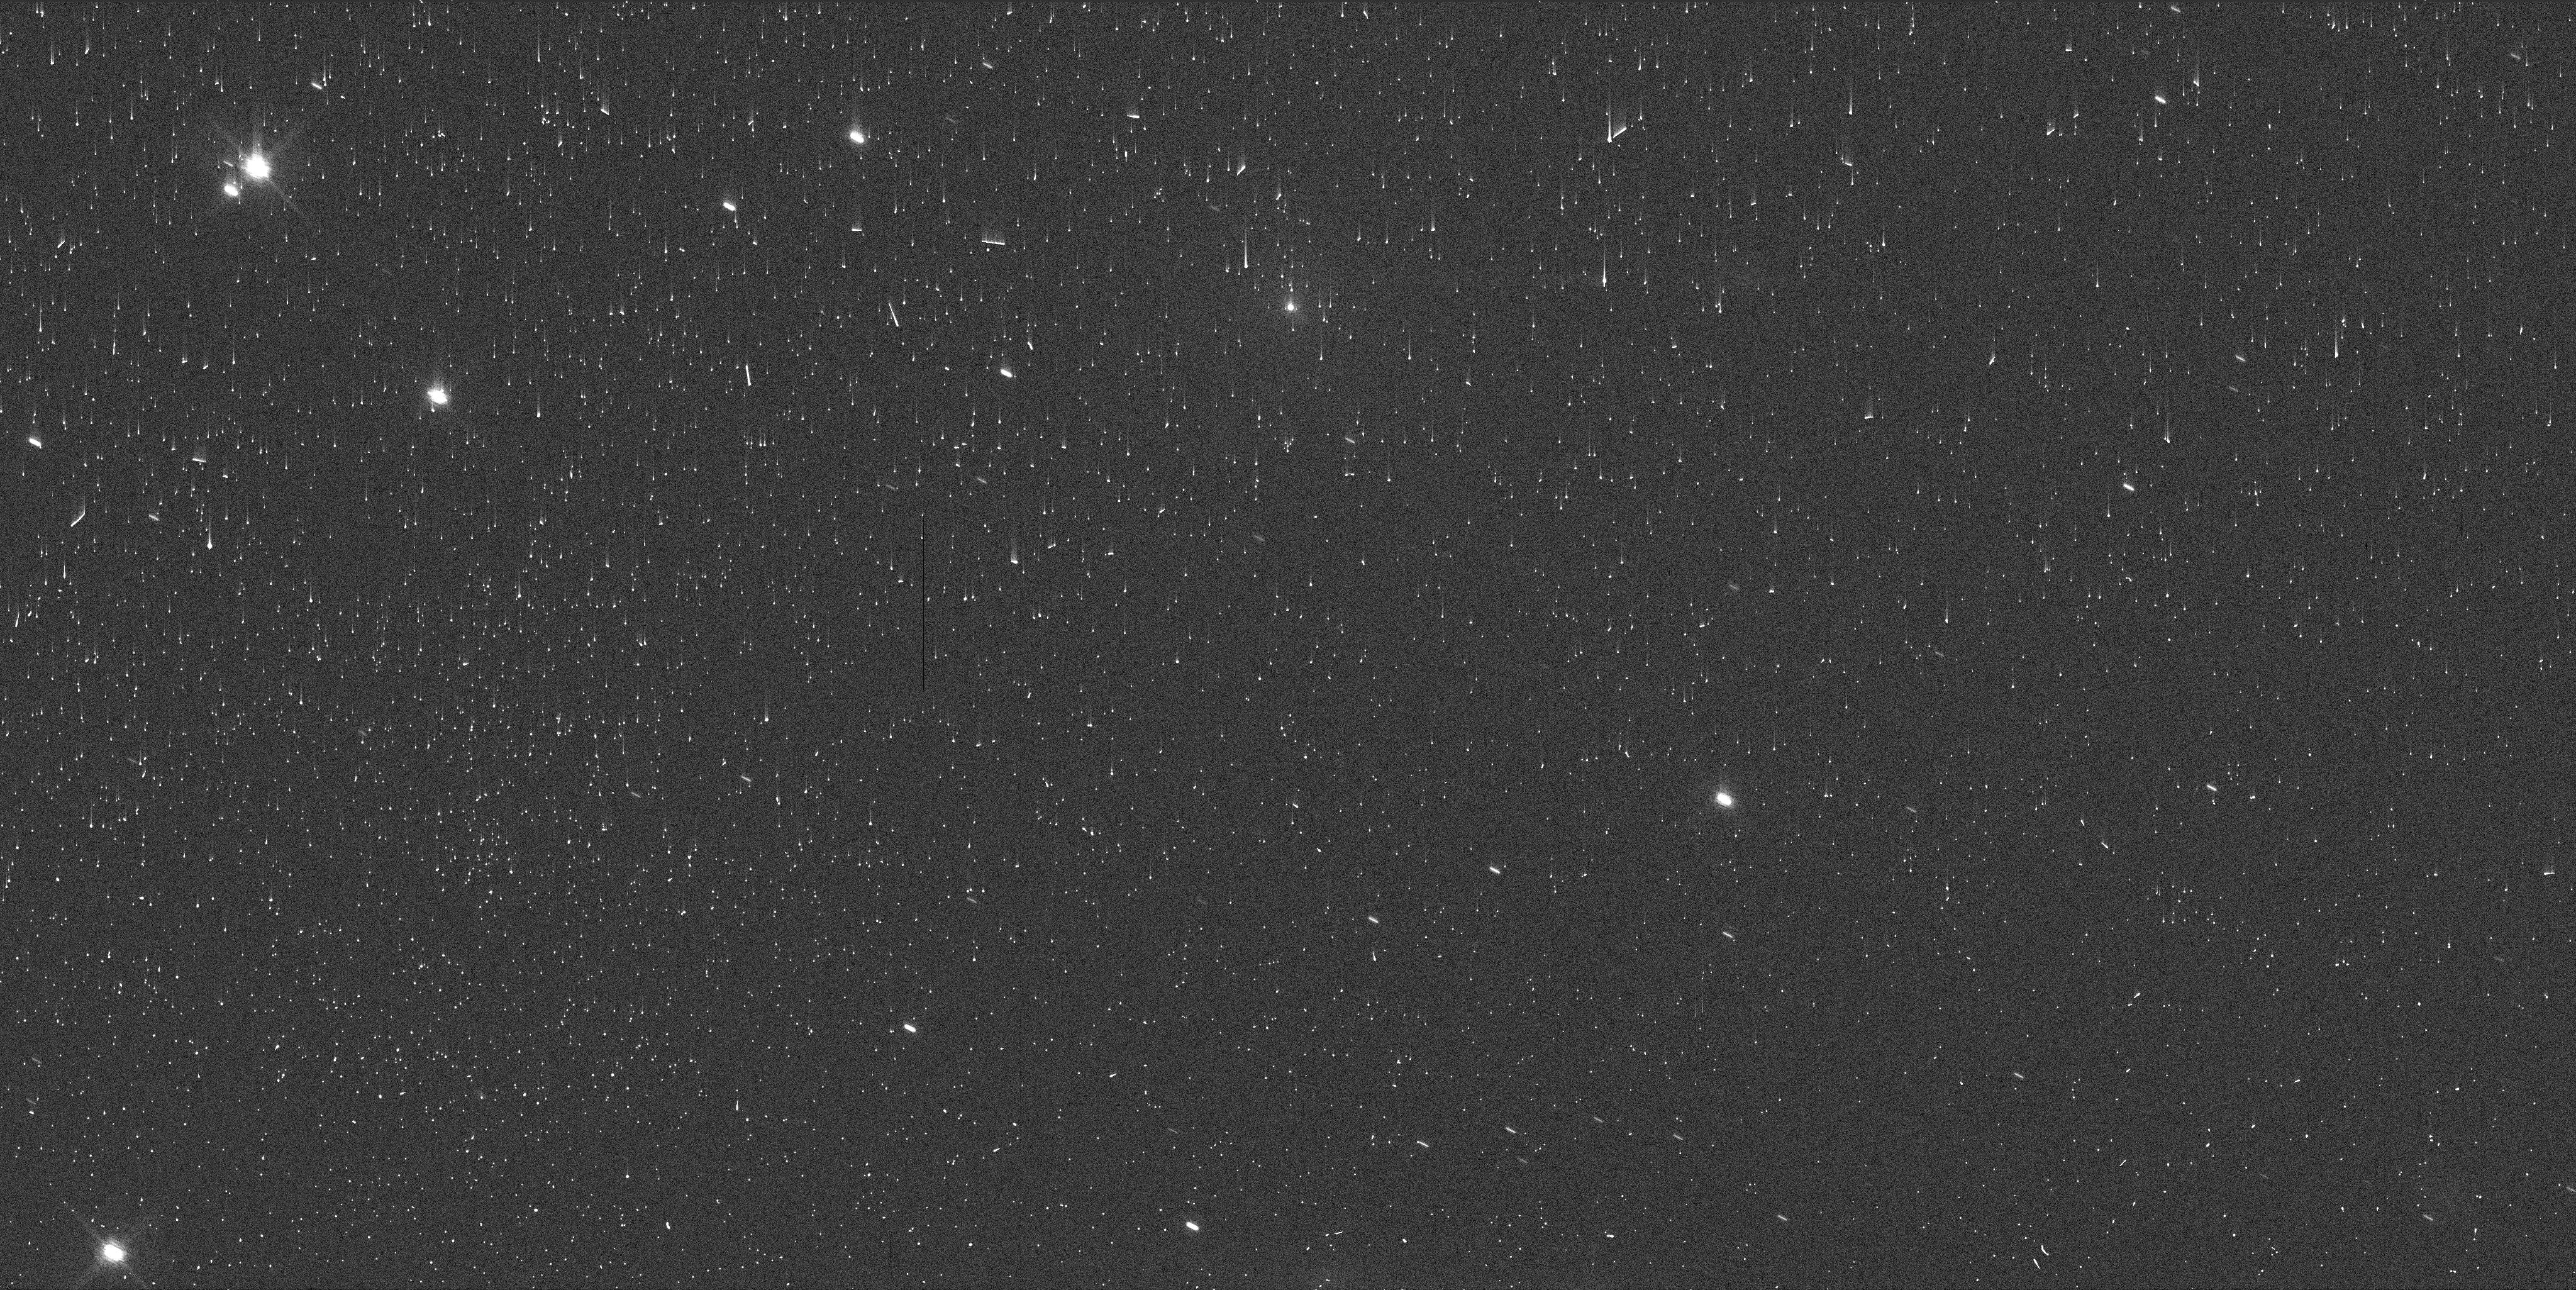
Target: 29P-SW1. Instrument: WFC3/UVIS. Filter: F845M. Exposure: 2 min. Observation ID: ier531smq

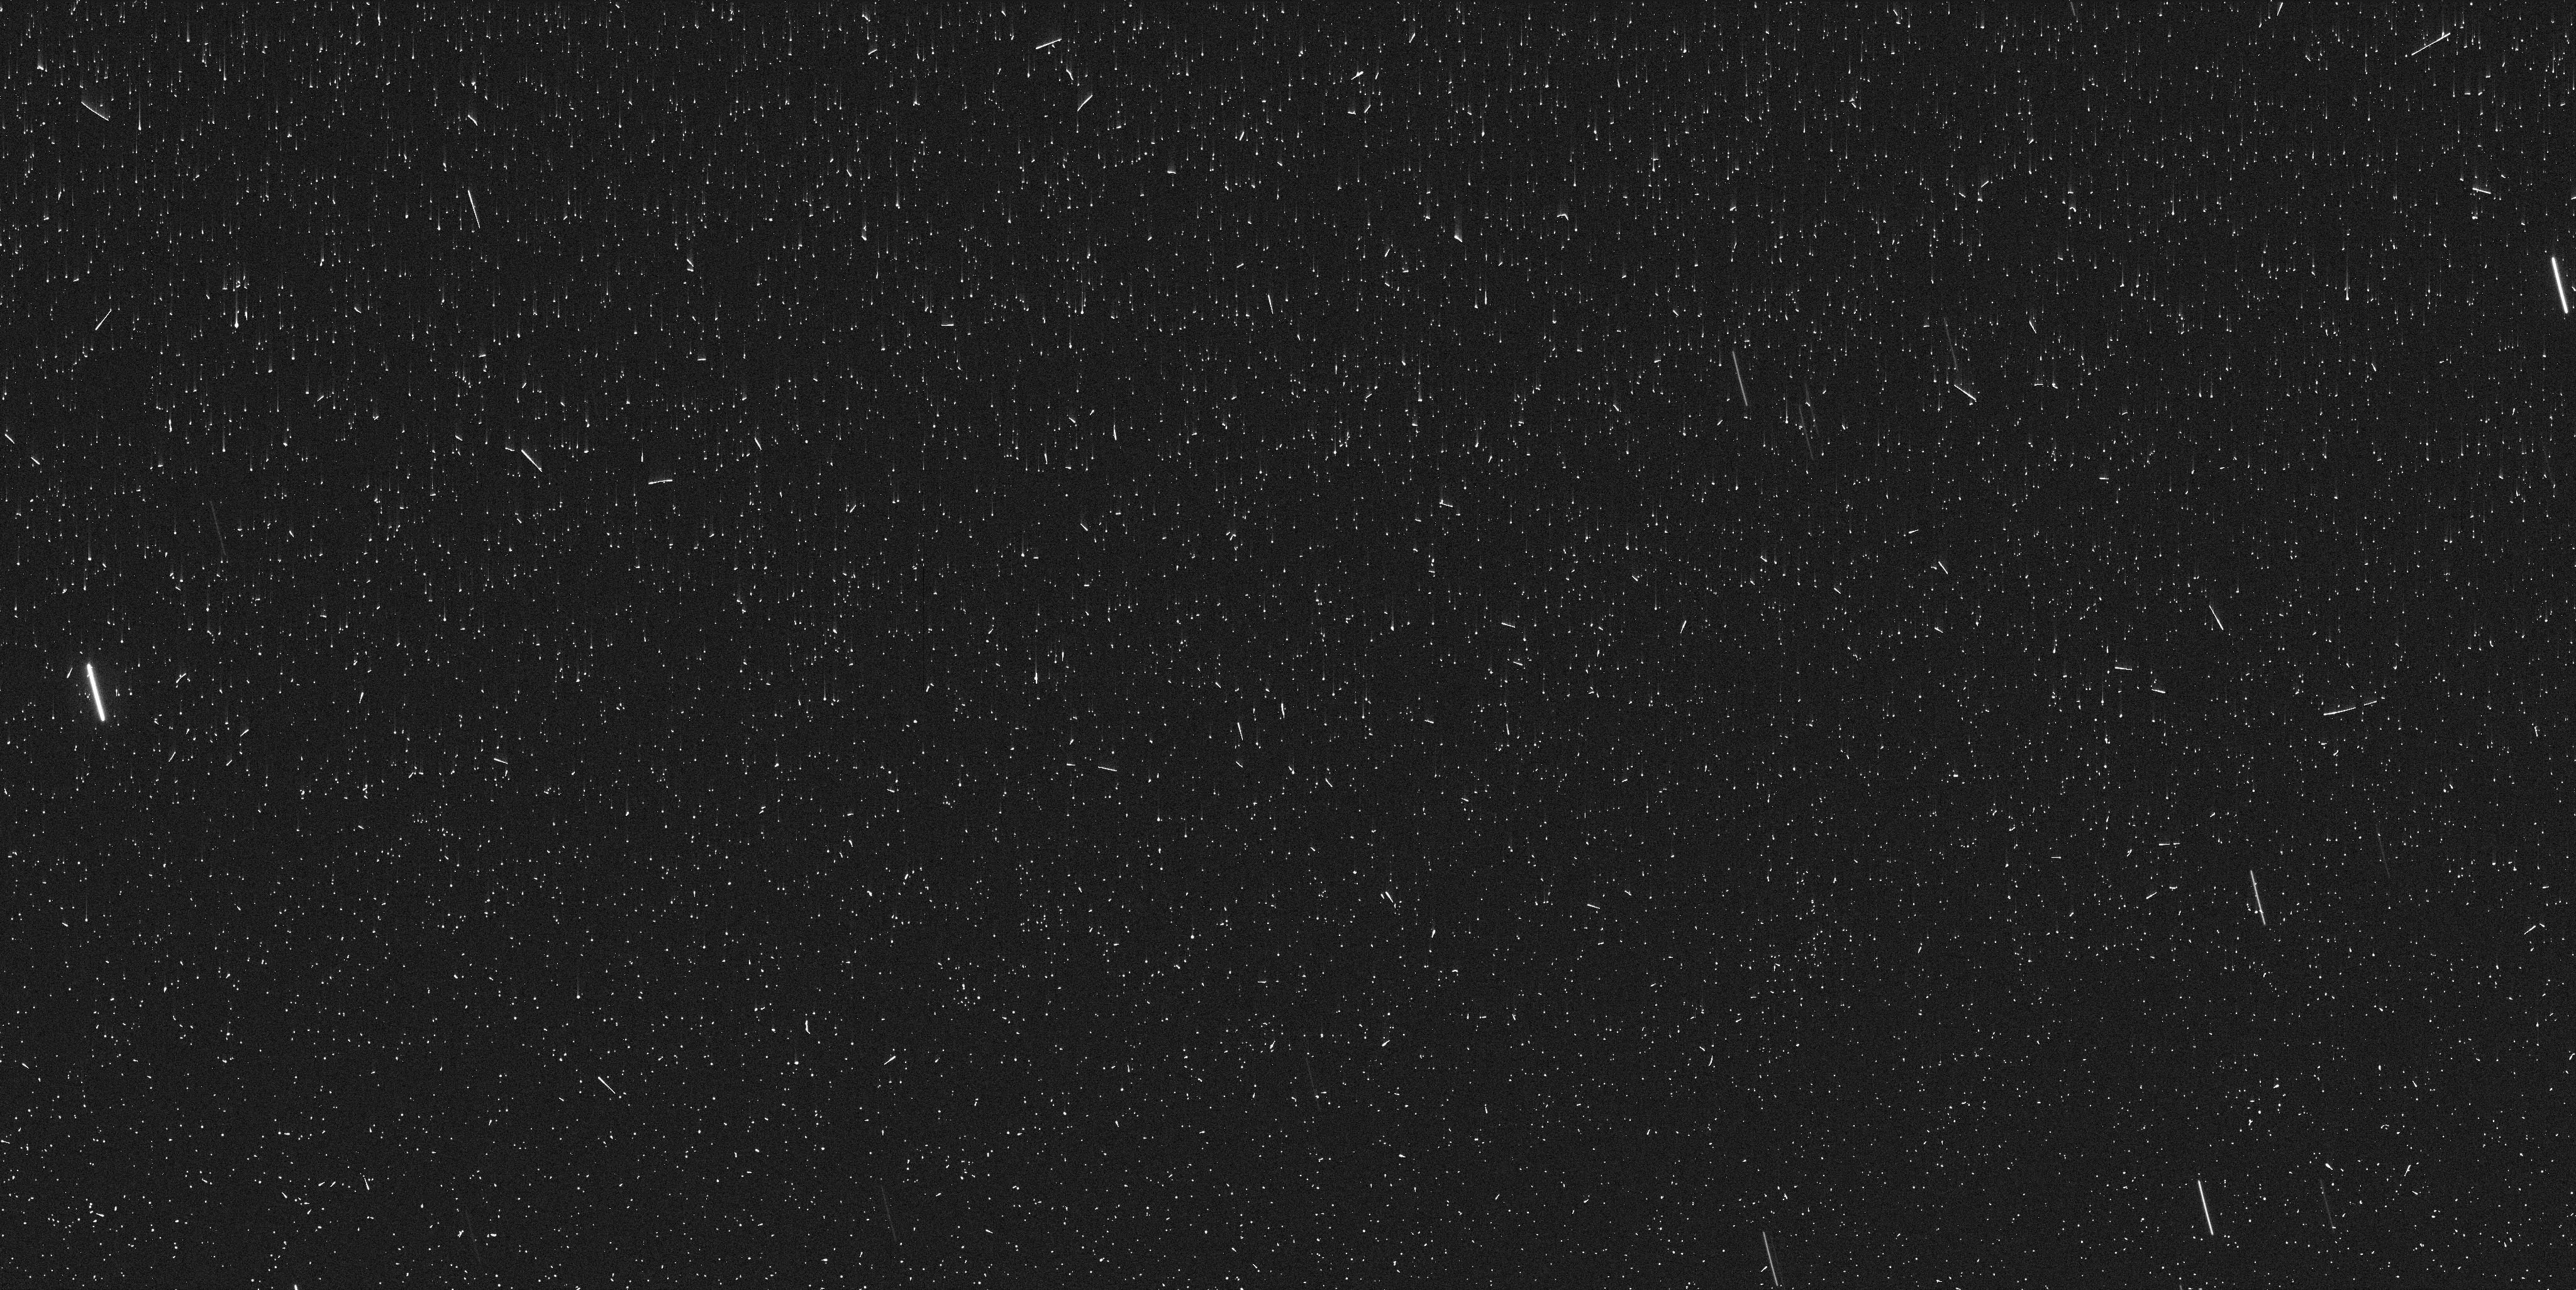
Target: 29P-SW1. Instrument: WFC3/UVIS. Filter: F487N. Exposure: 8 min. Observation ID: ier520h9q

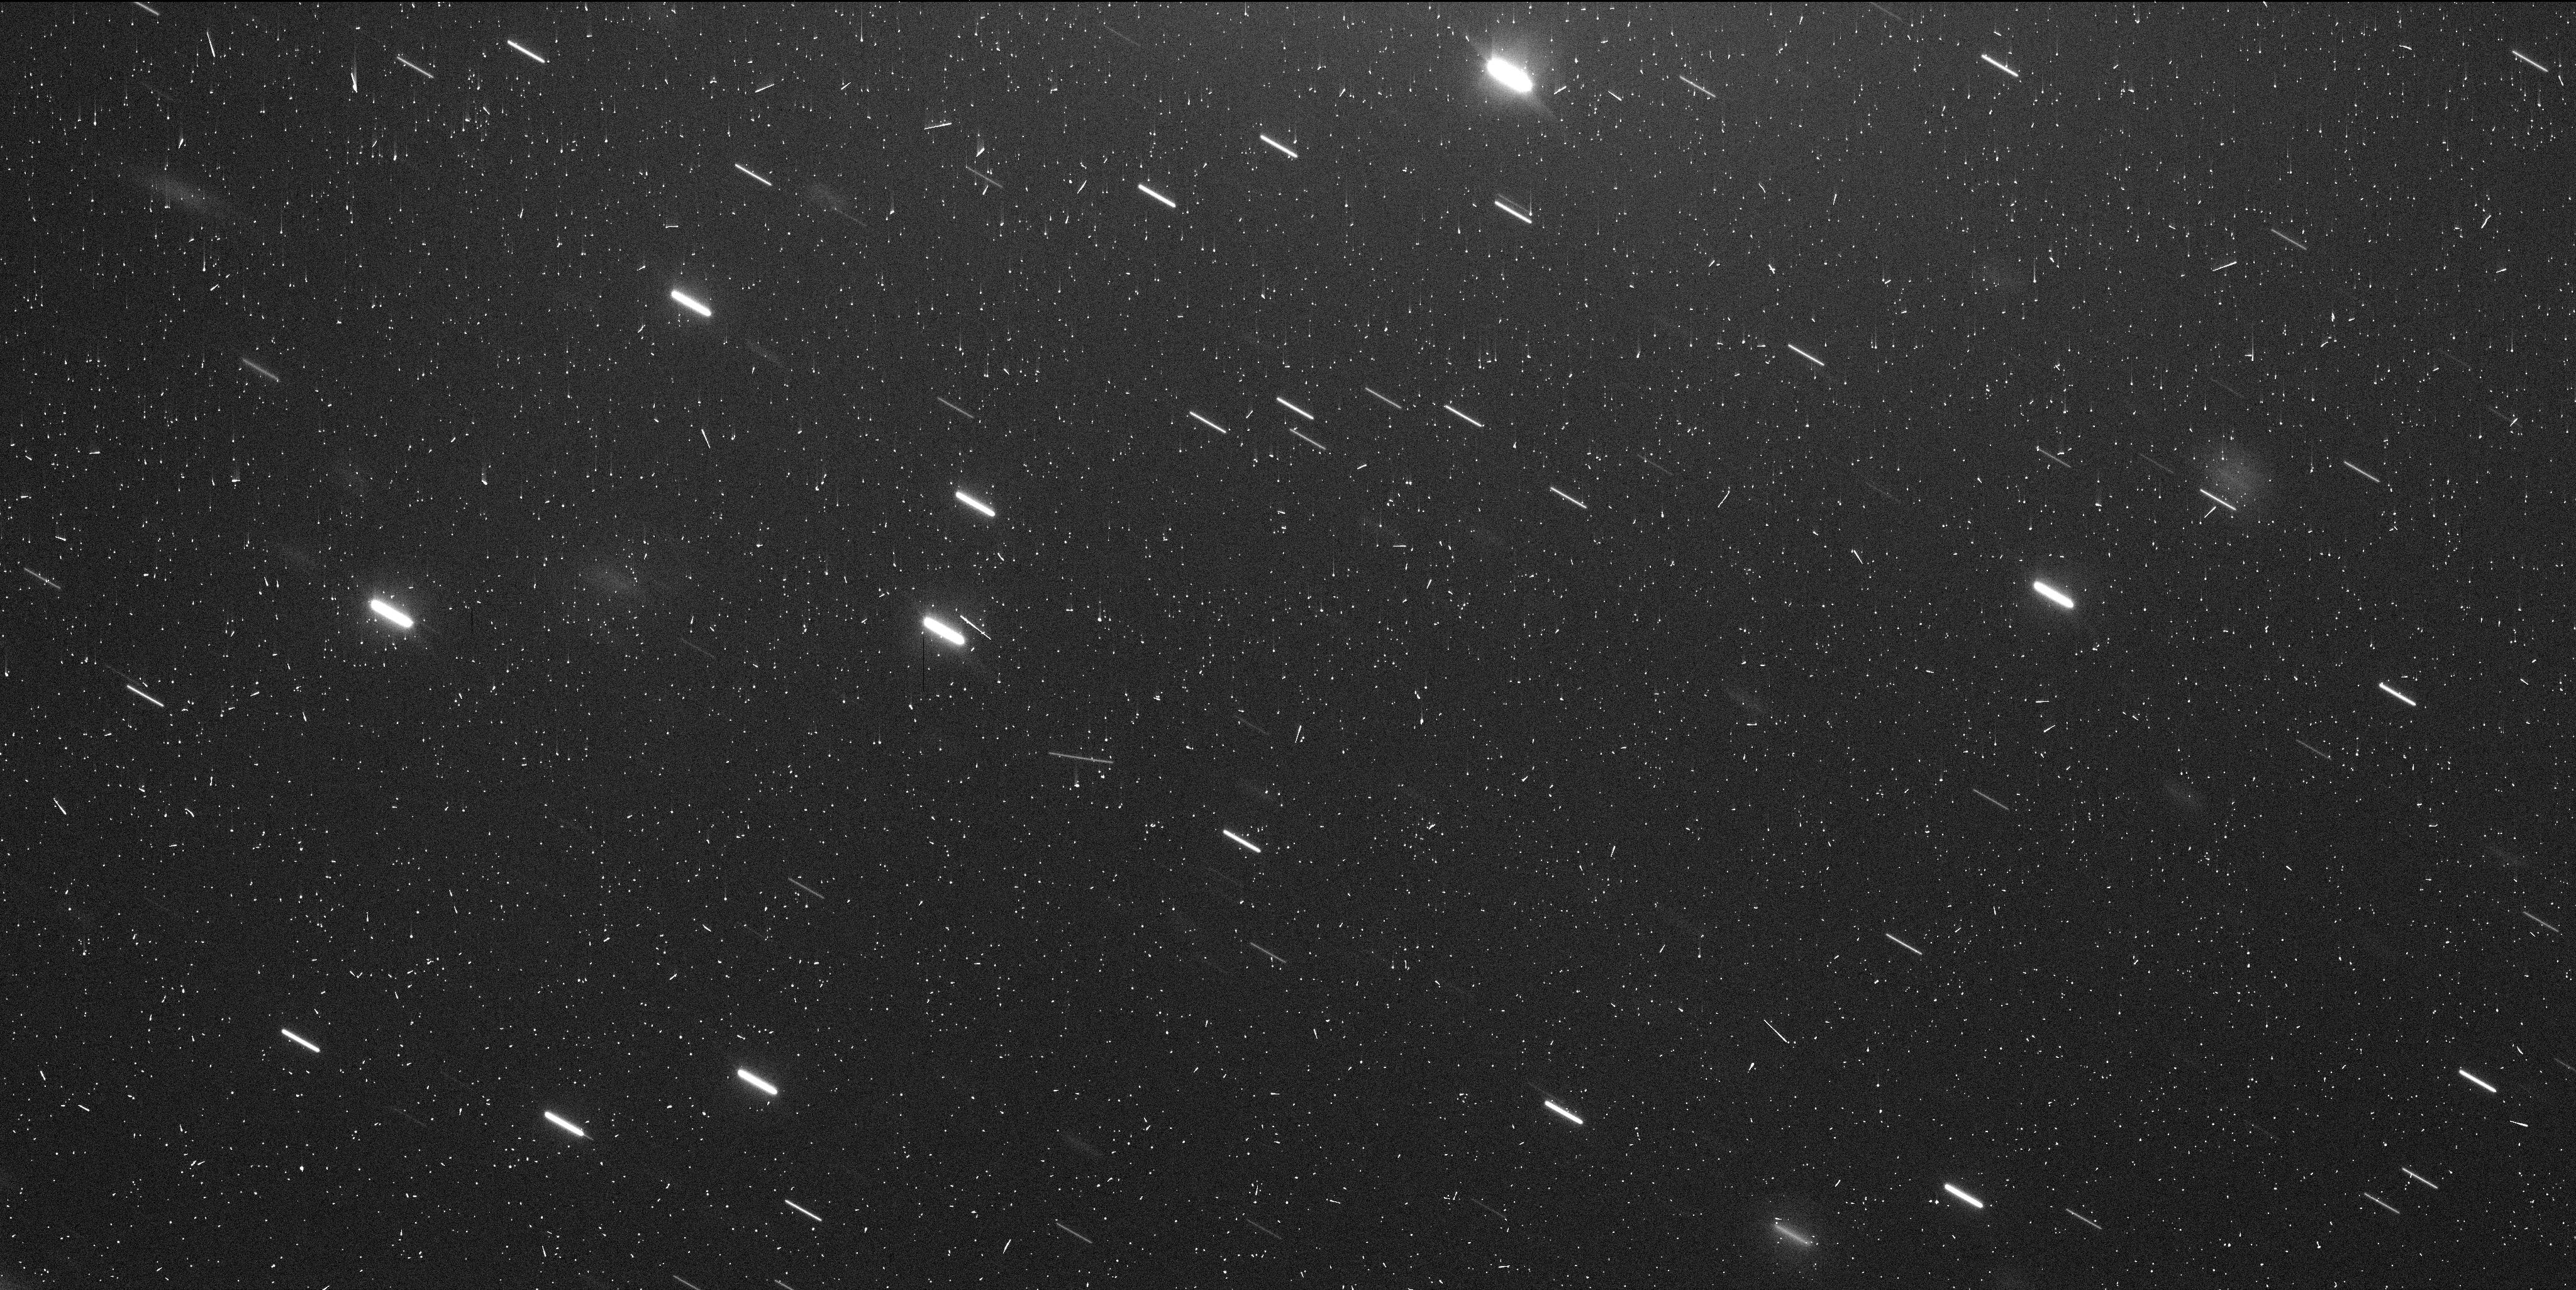
Target: 29P-SW1. Instrument: WFC3/UVIS. Filter: F350LP. Exposure: 7 min. Observation ID: ier531srq

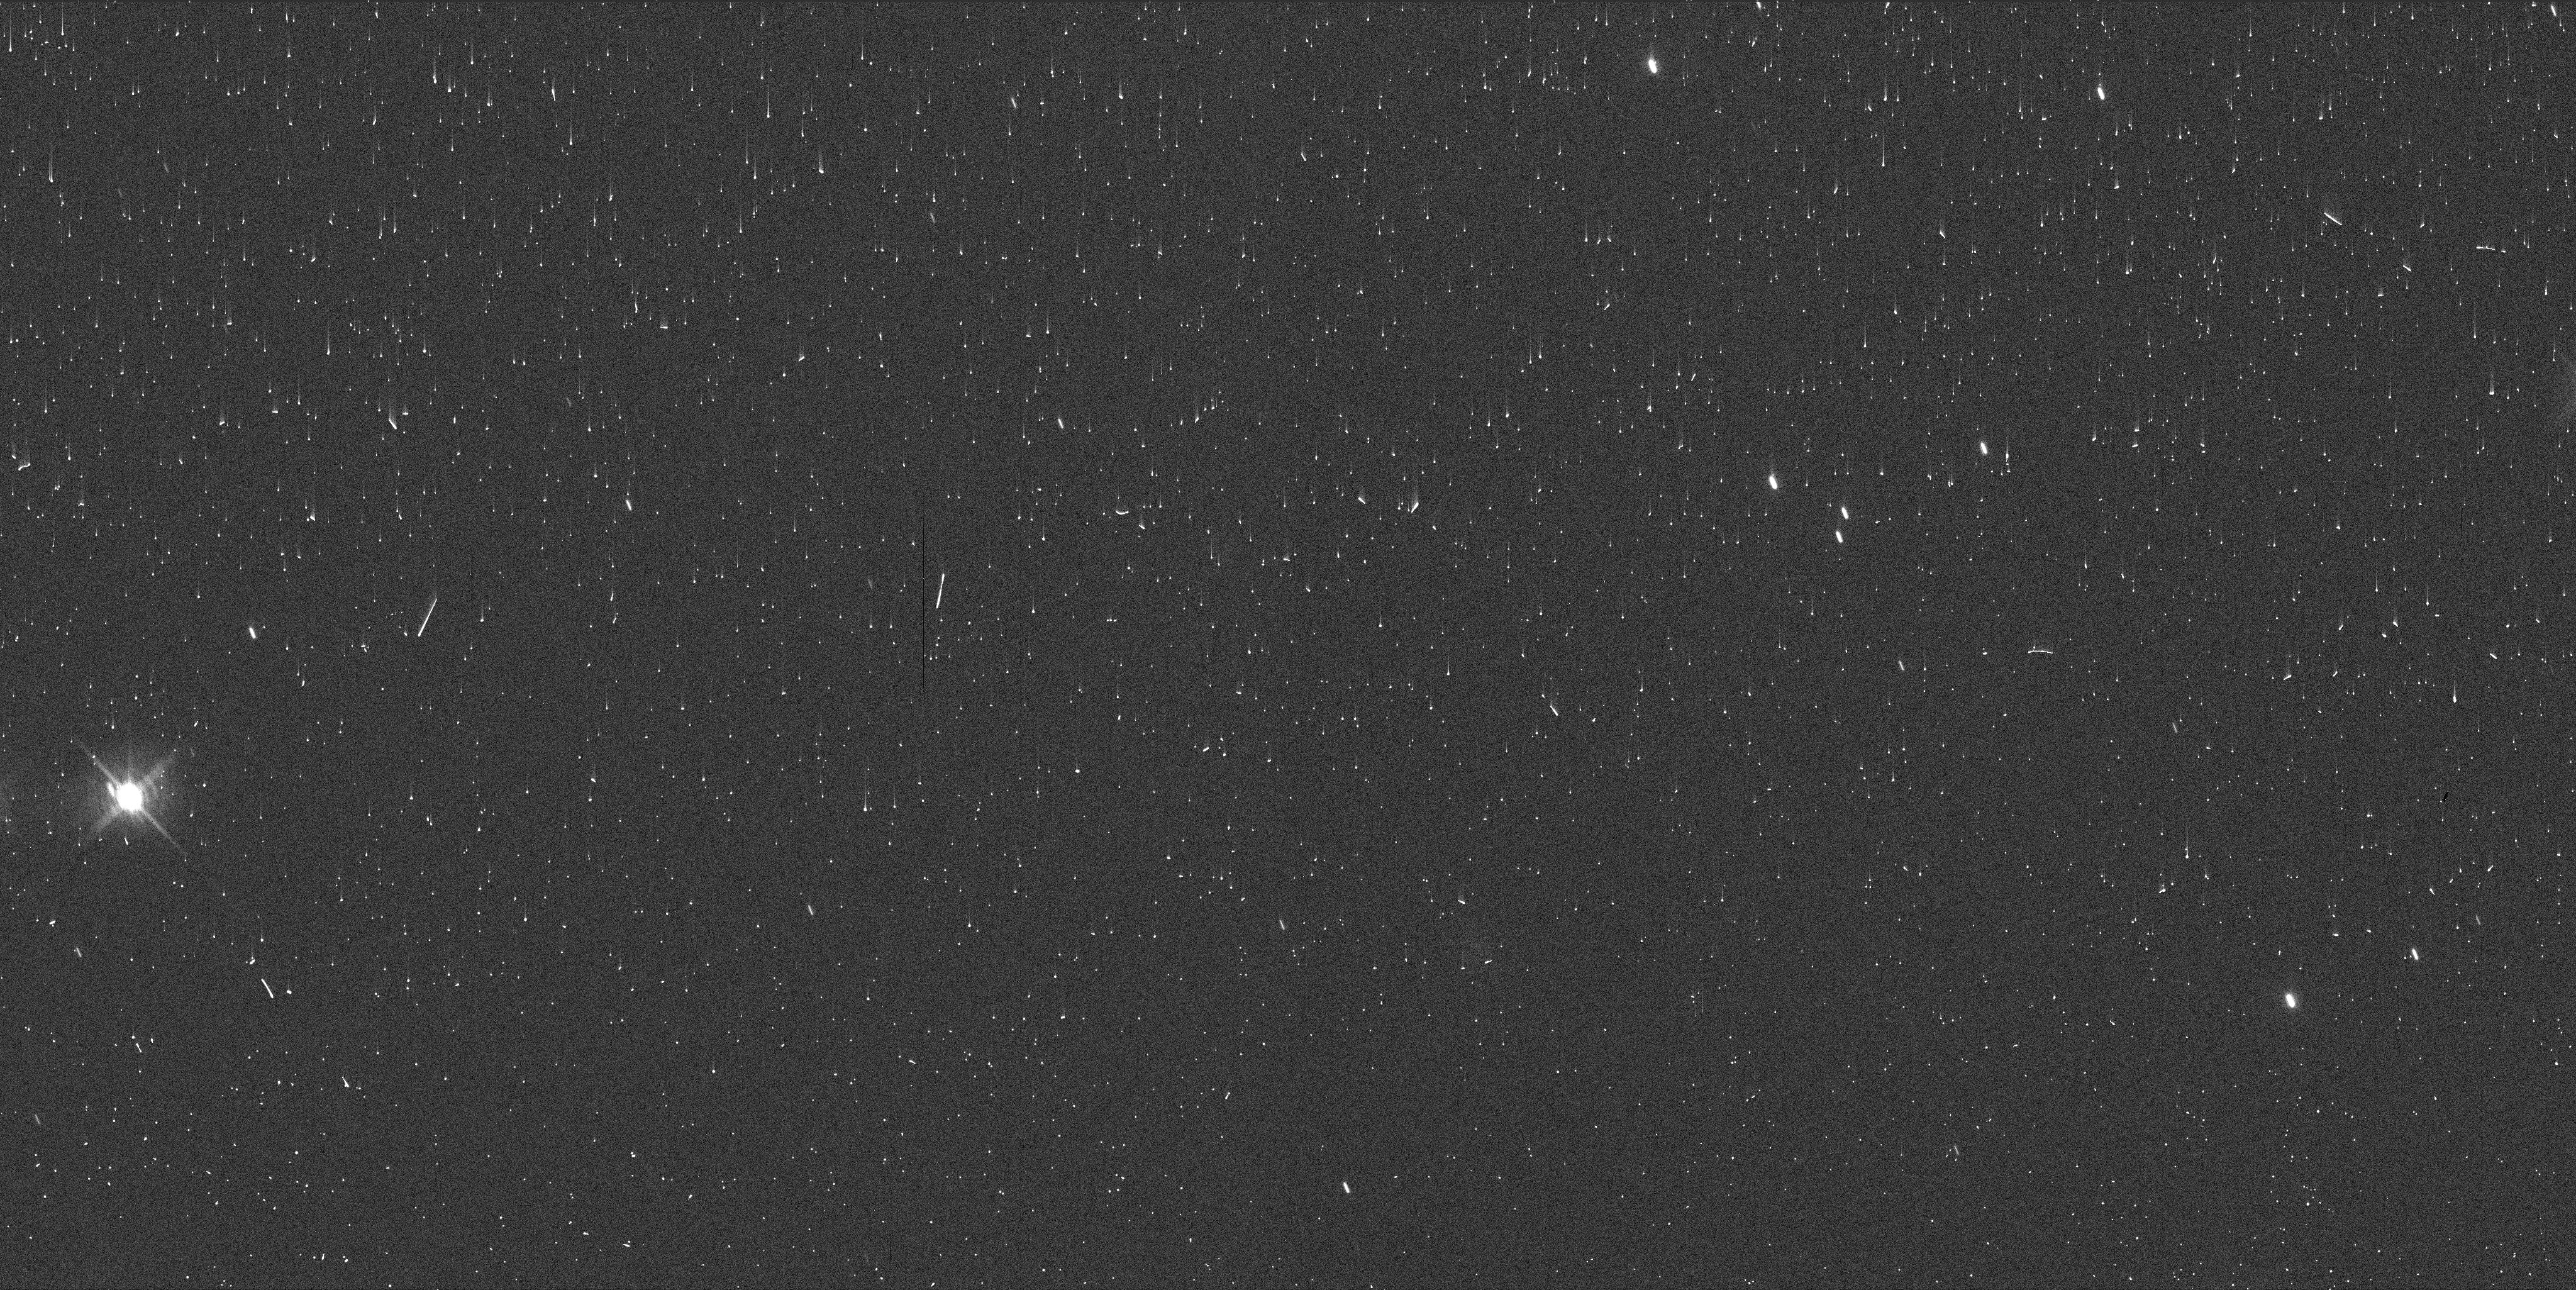
Target: 29P-SW1. Instrument: WFC3/UVIS. Filter: F689M. Exposure: 2 min. Observation ID: ier520h6q

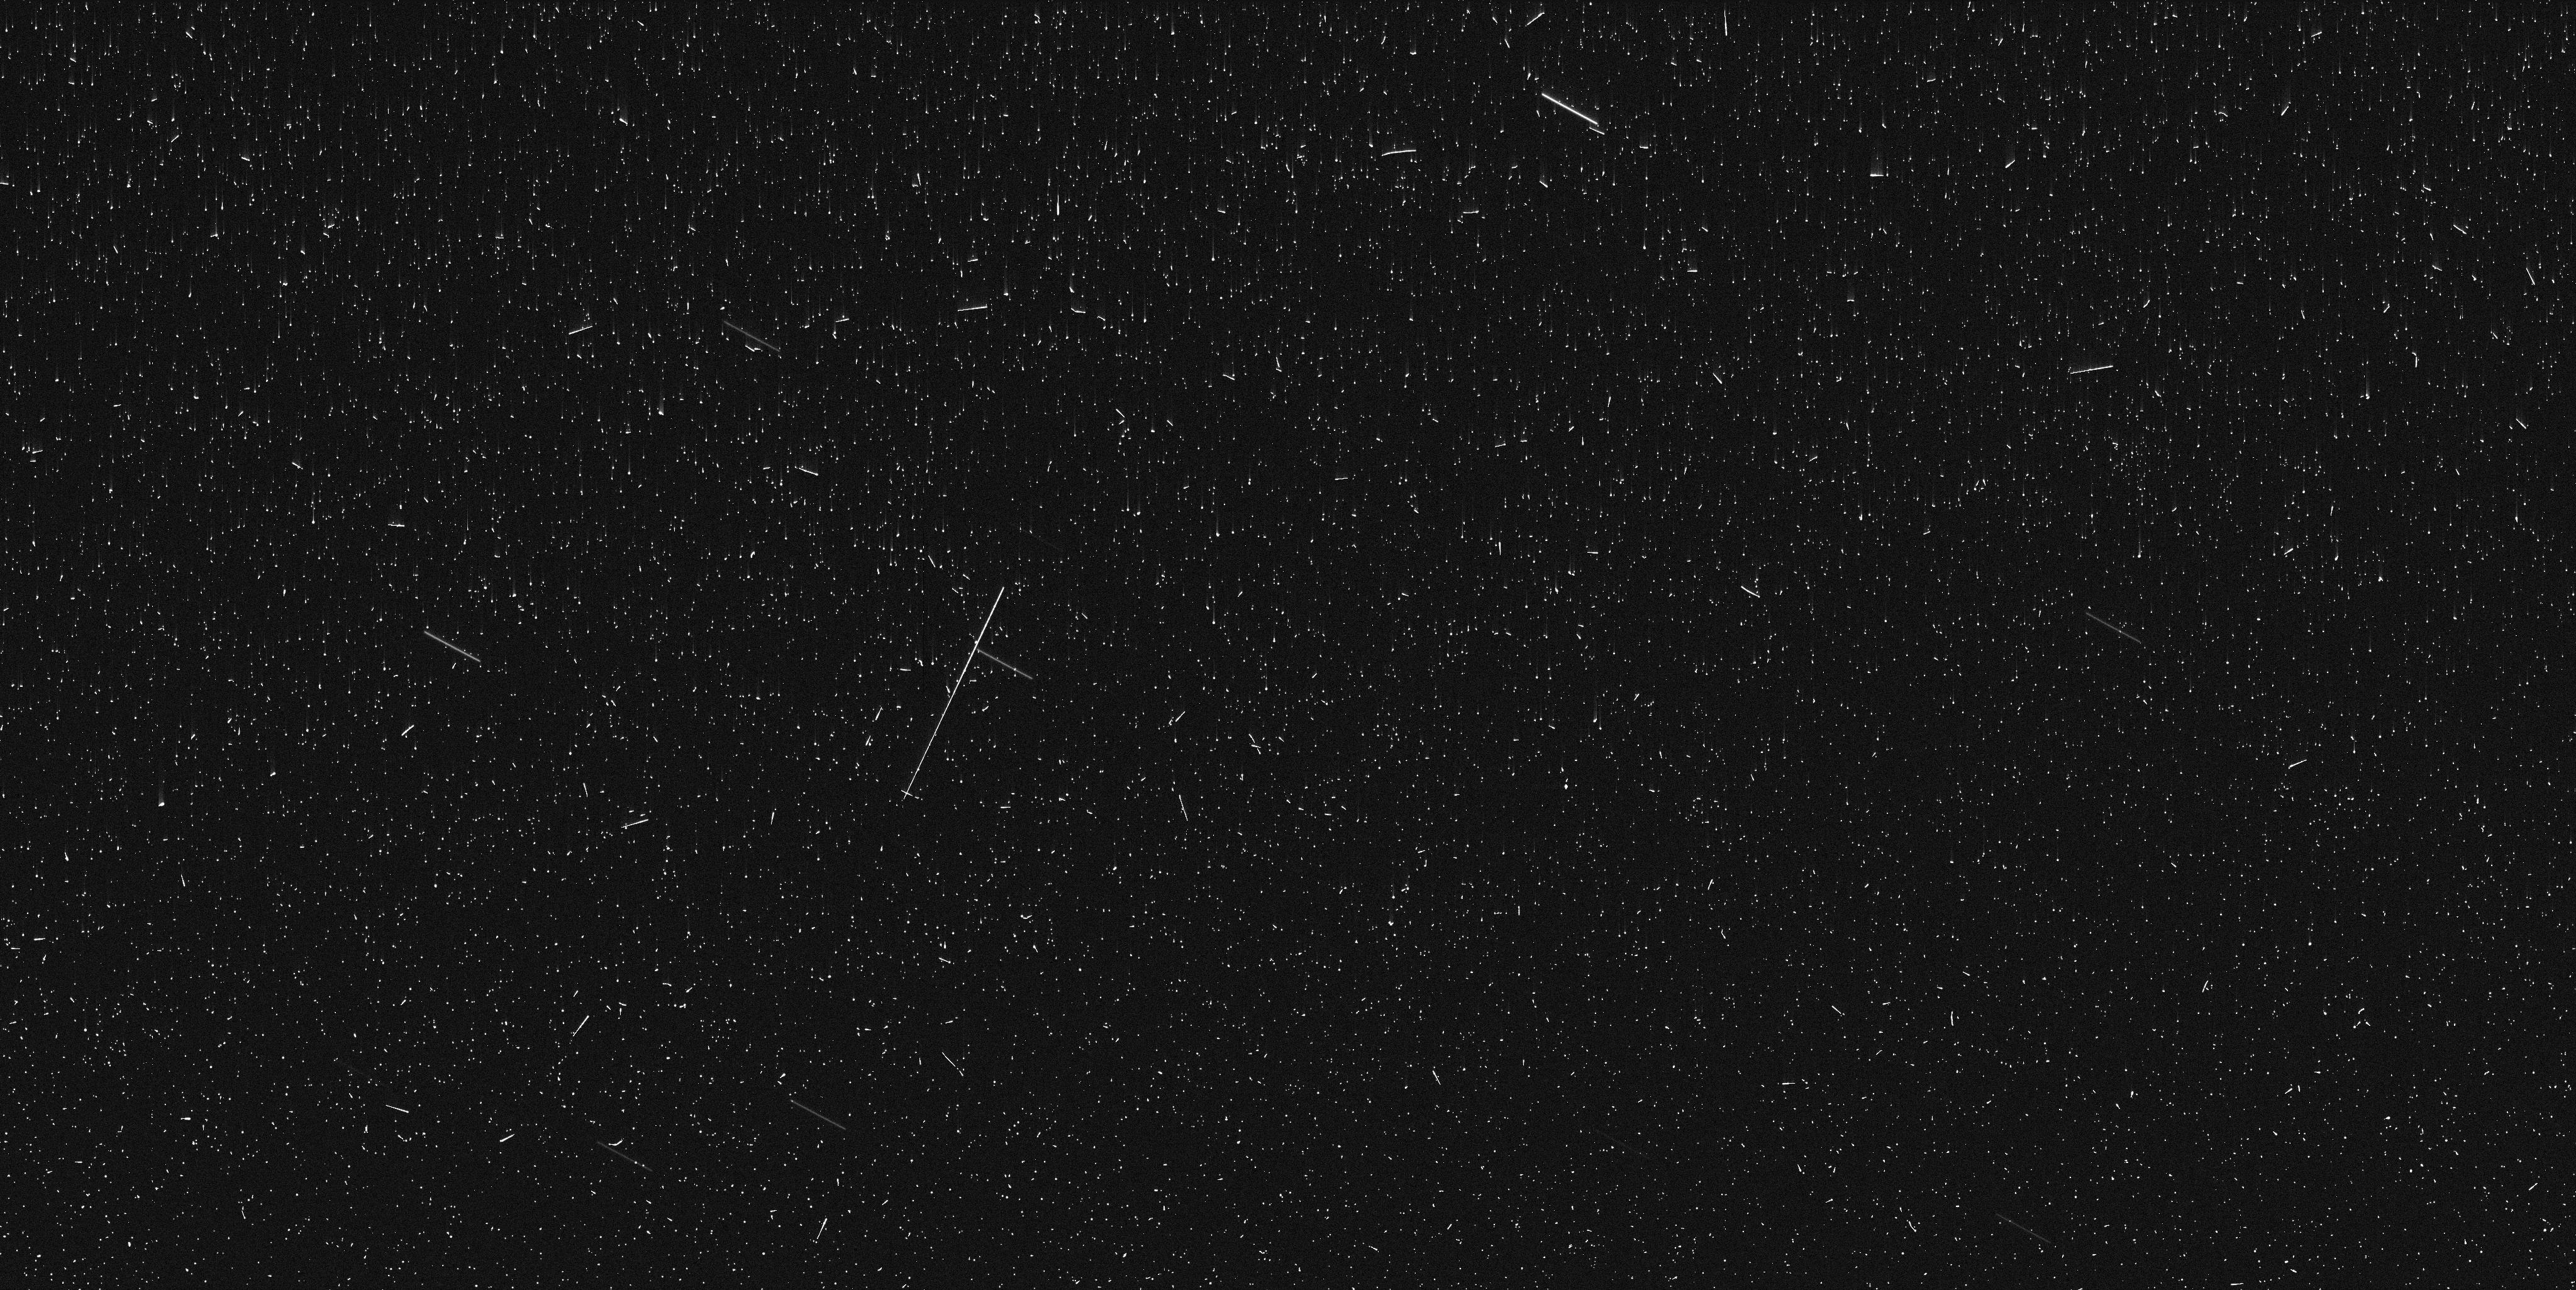
Target: 29P-SW1. Instrument: WFC3/UVIS. Filter: F487N. Exposure: 9 min. Observation ID: ier531spq

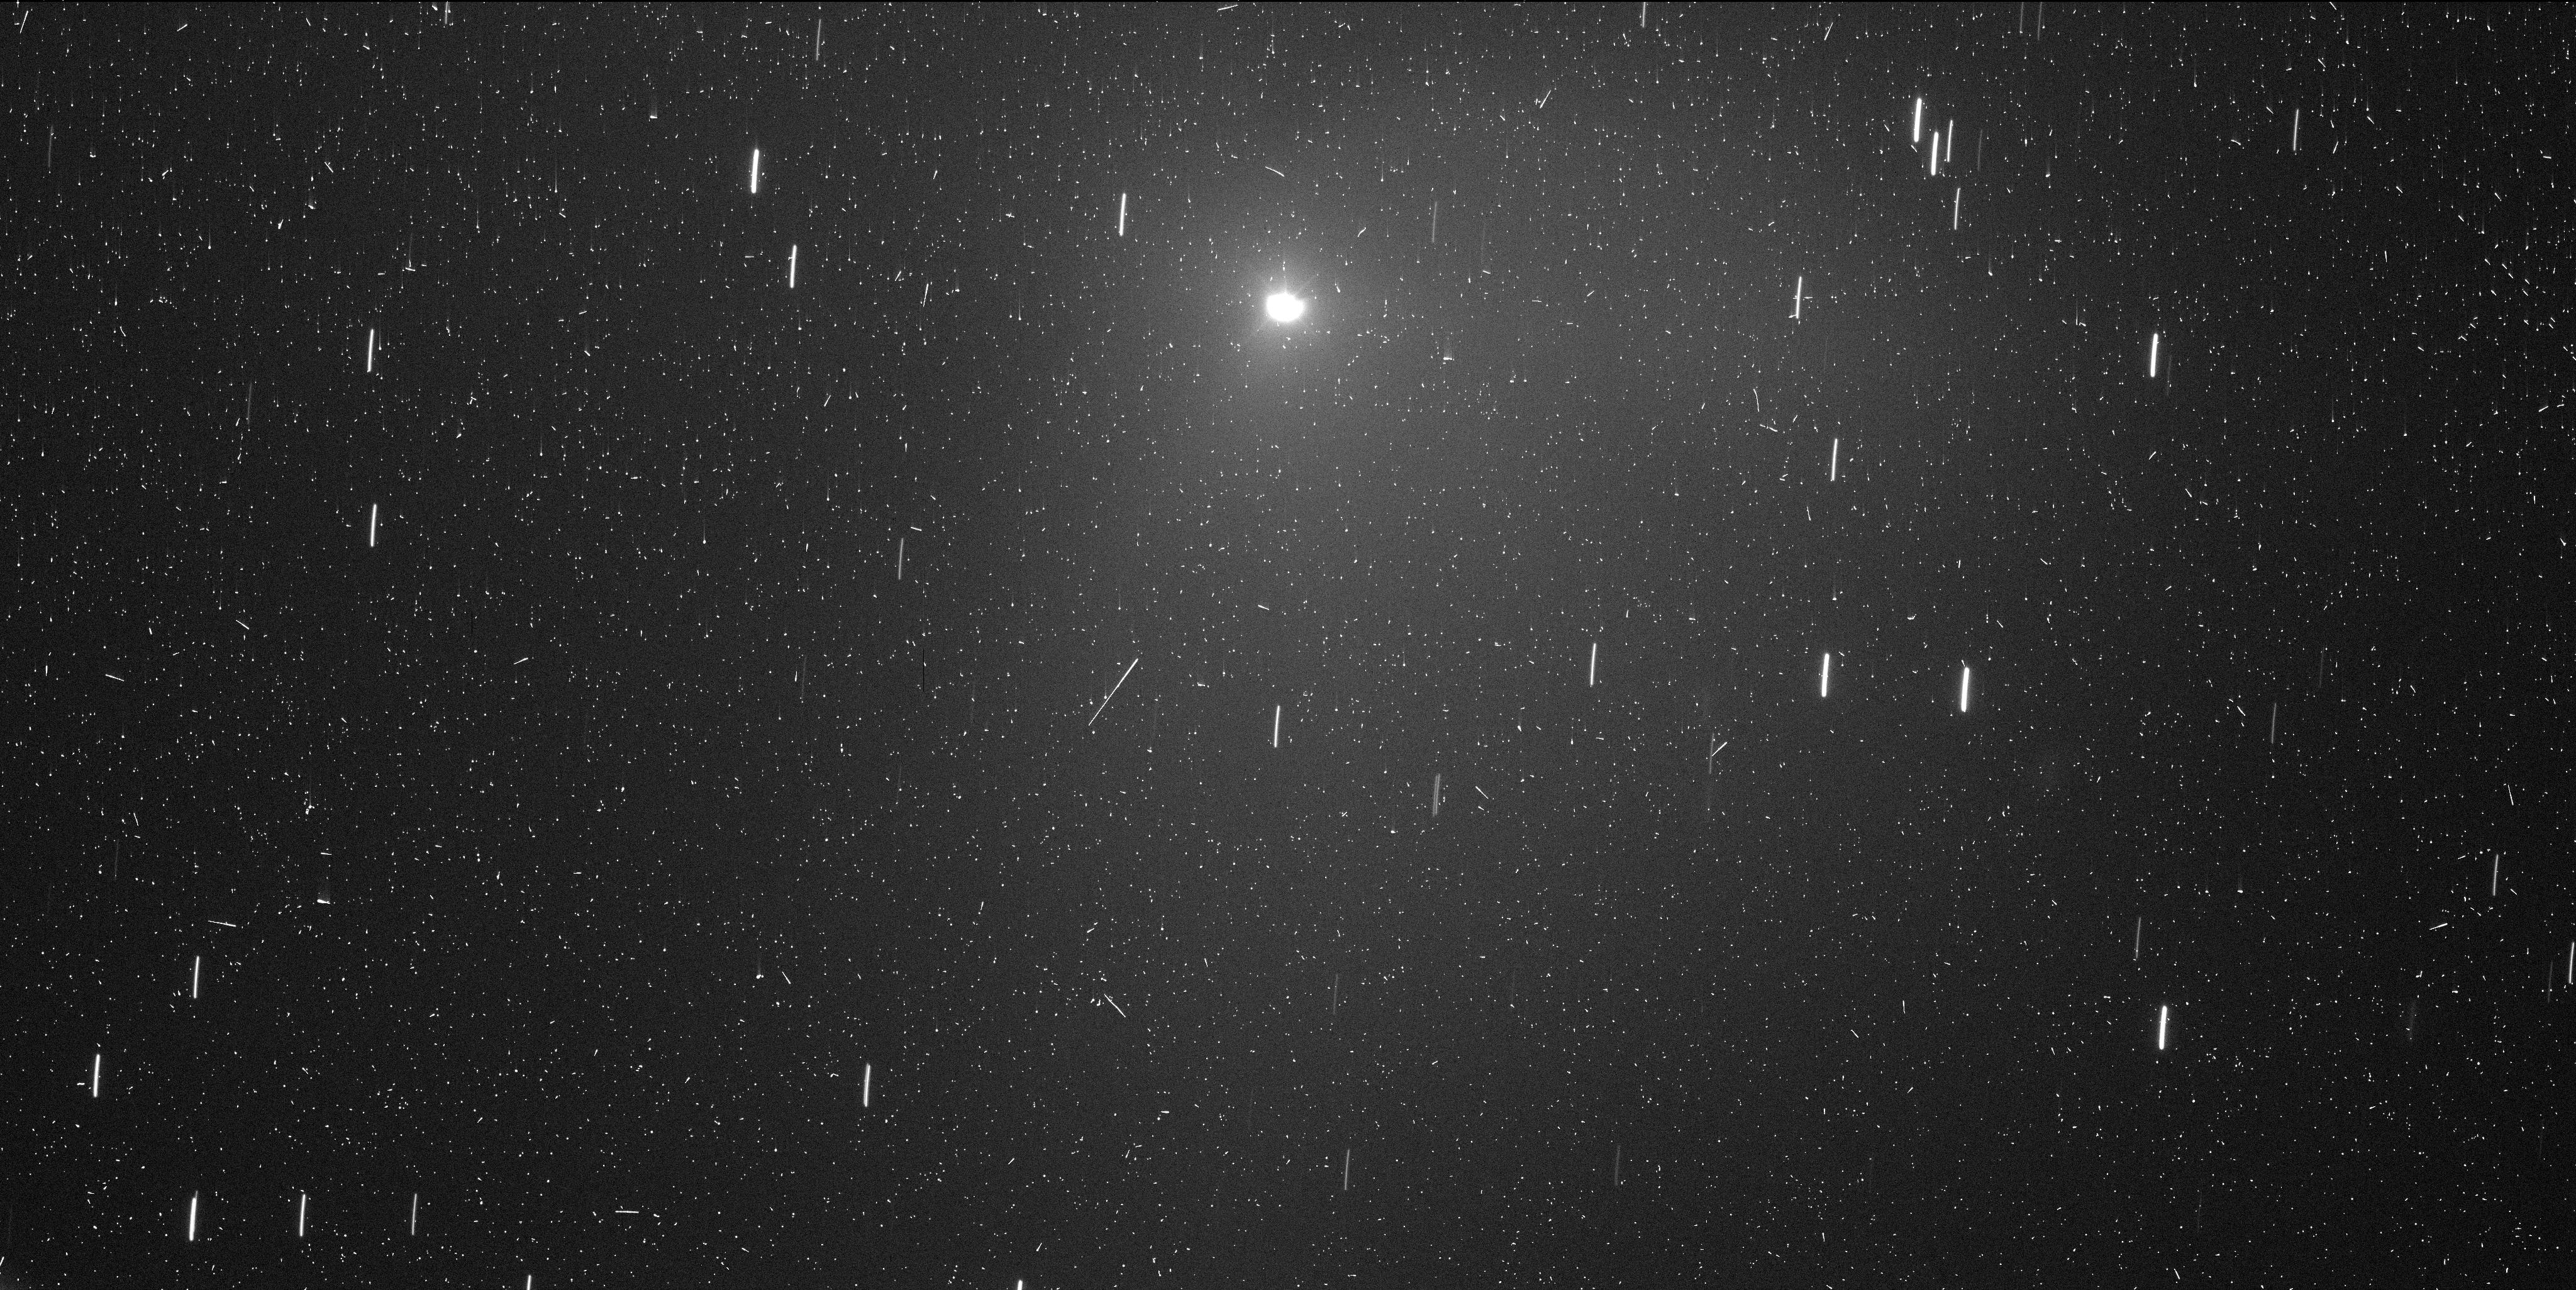
Target: 29P-SW1. Instrument: WFC3/UVIS. Filter: F350LP. Exposure: 7 min. Observation ID: ier510g1q

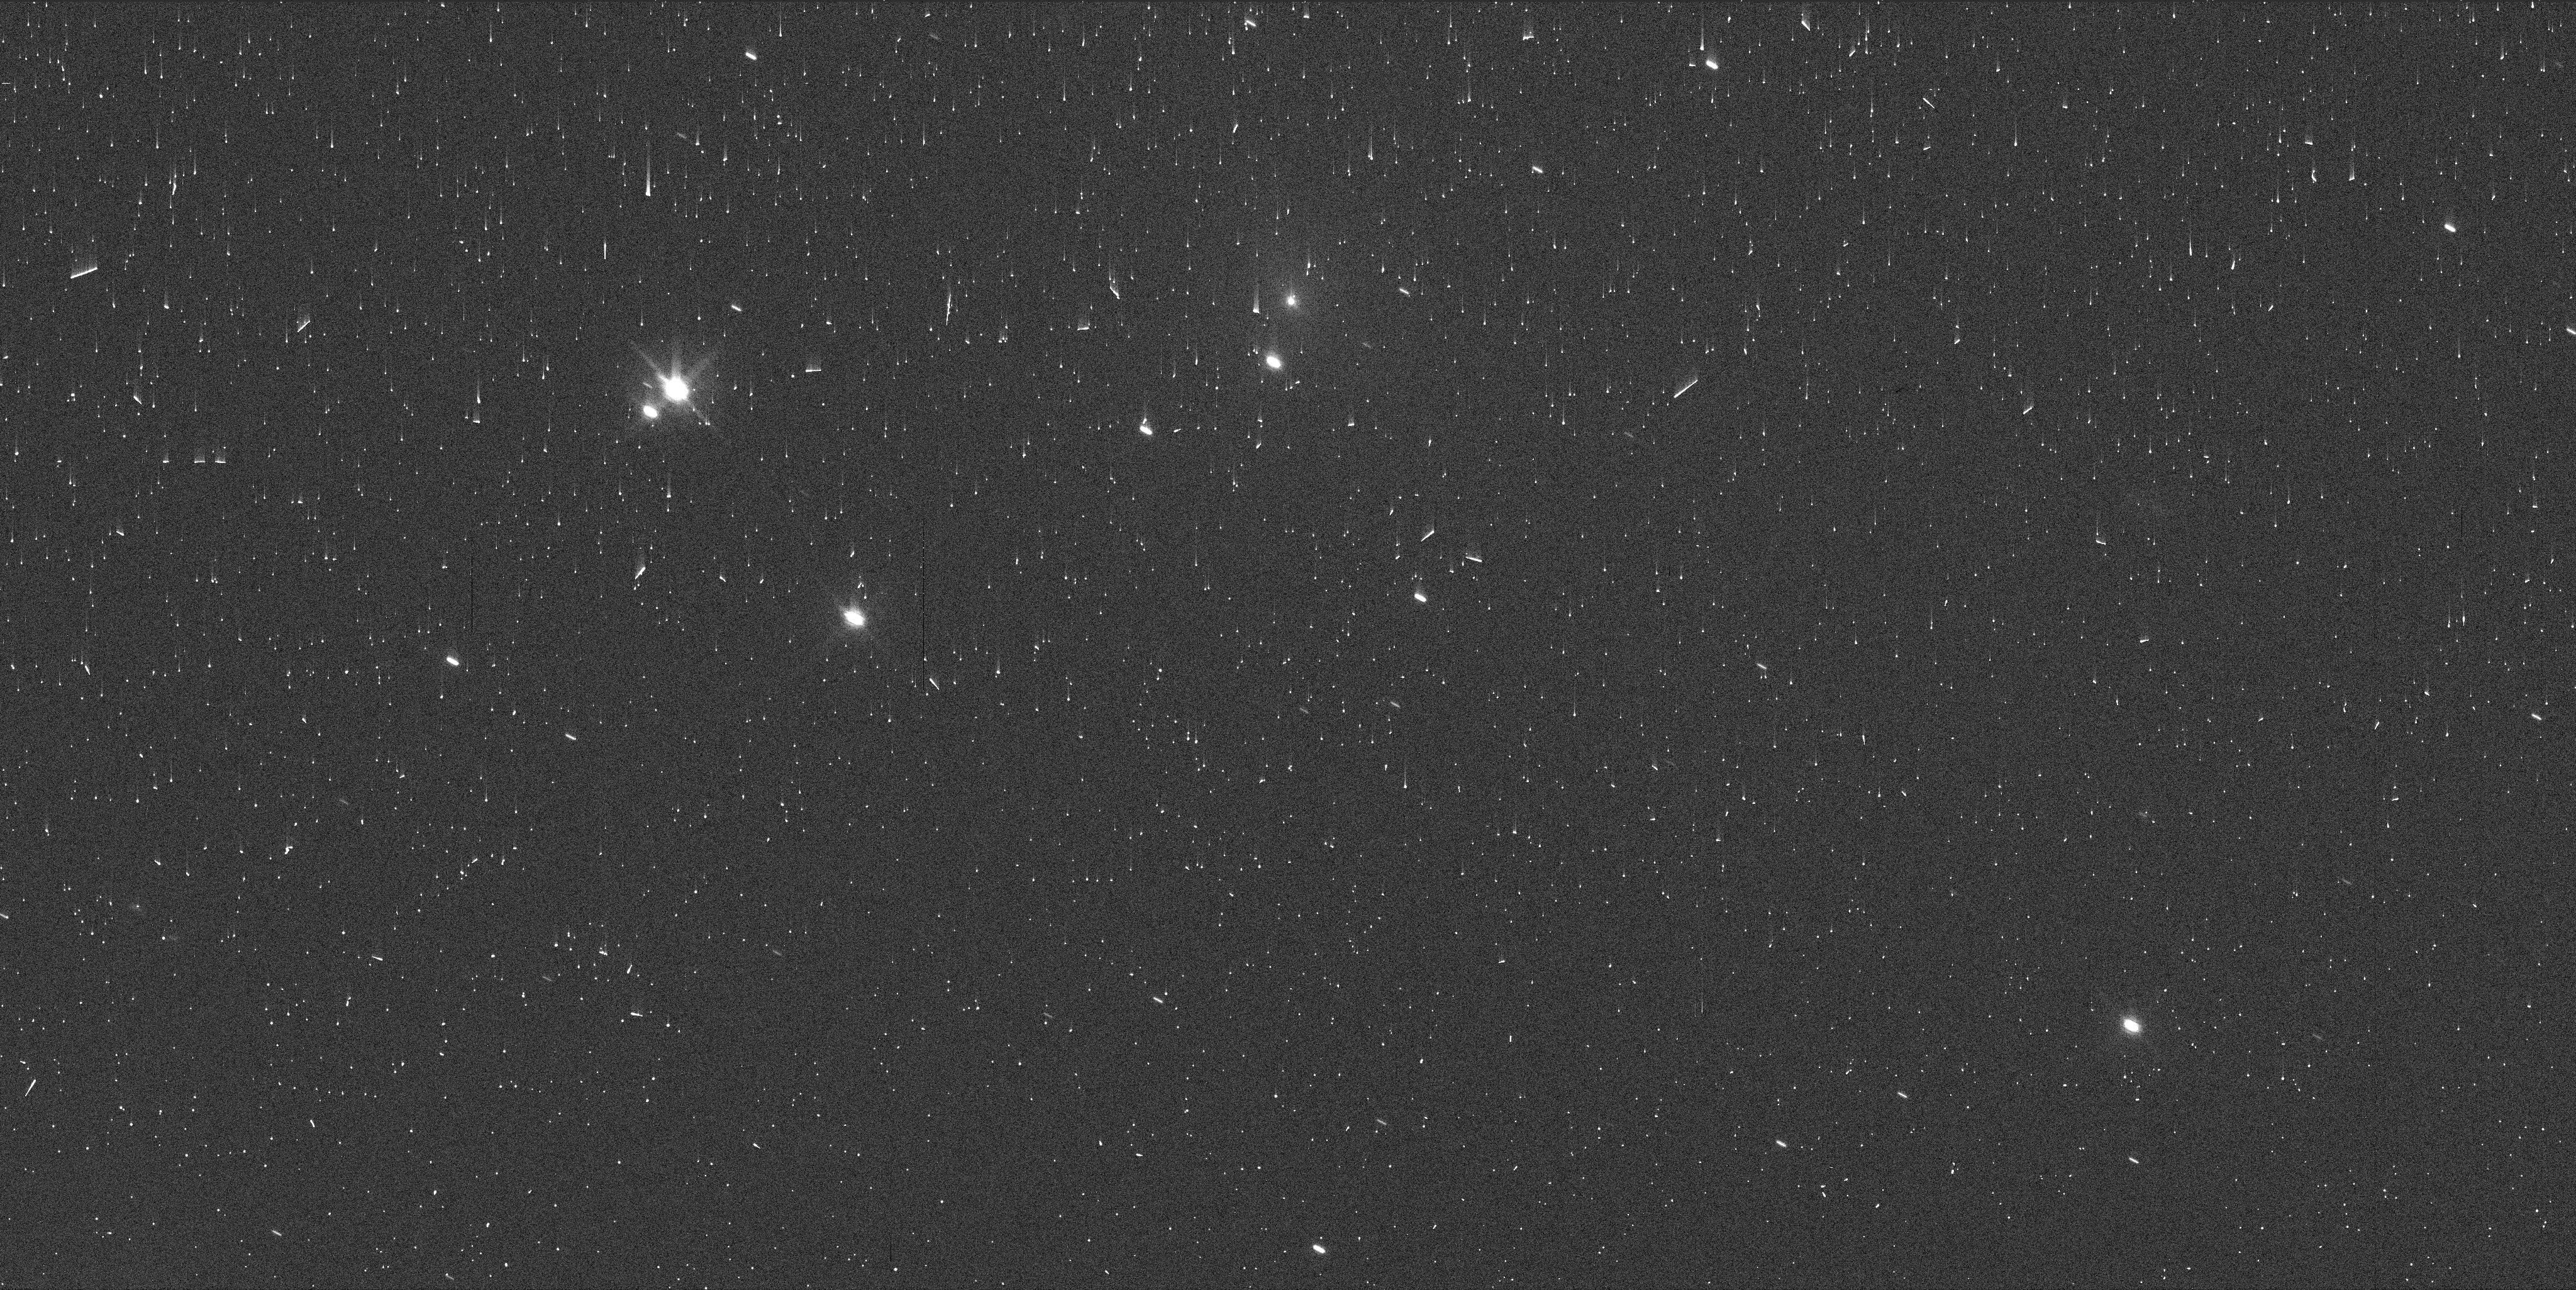
Target: 29P-SW1. Instrument: WFC3/UVIS. Filter: F689M. Exposure: 2 min. Observation ID: ier530s8q

Characterizing the aftermath of mega-outbursts of Centaur 29P (PI: Bodewits, Dennis)

We request 6 orbits of observing time to investigate the aftermath of a 7 magnitude series of outbursts of centaur 29P/Schwassmann-Wachmann using WFC3/UVIS. At 5.5 au from the Sun, this object is known for its irregular activity. The series of outbursts that started this week (9/27) are the largest on record, making the object brighter than ever before. The event provides a unique opportunity to study material ejected from below the surface and to investigate what processes drive these large outbursts. The versatility of WFC3 is necessary to search for fragments, characterize the morphology and amount of the ejected material, and use narrow and medium band filters to evaluate dust color and content. We request three 2-orbit visits to characterize the ejecta around 29P and to perform a deep search for 100 meter diameter fragments. We will determine the dynamical and color evolution of the ejecta to constrain the kinematics and thus the possible mechanisms of the outbursts. Only HST is capable of capturing the high spatial resolution images necessary to capture faint fragments near the active 29P nucleus to investigate the outbursts and their source.